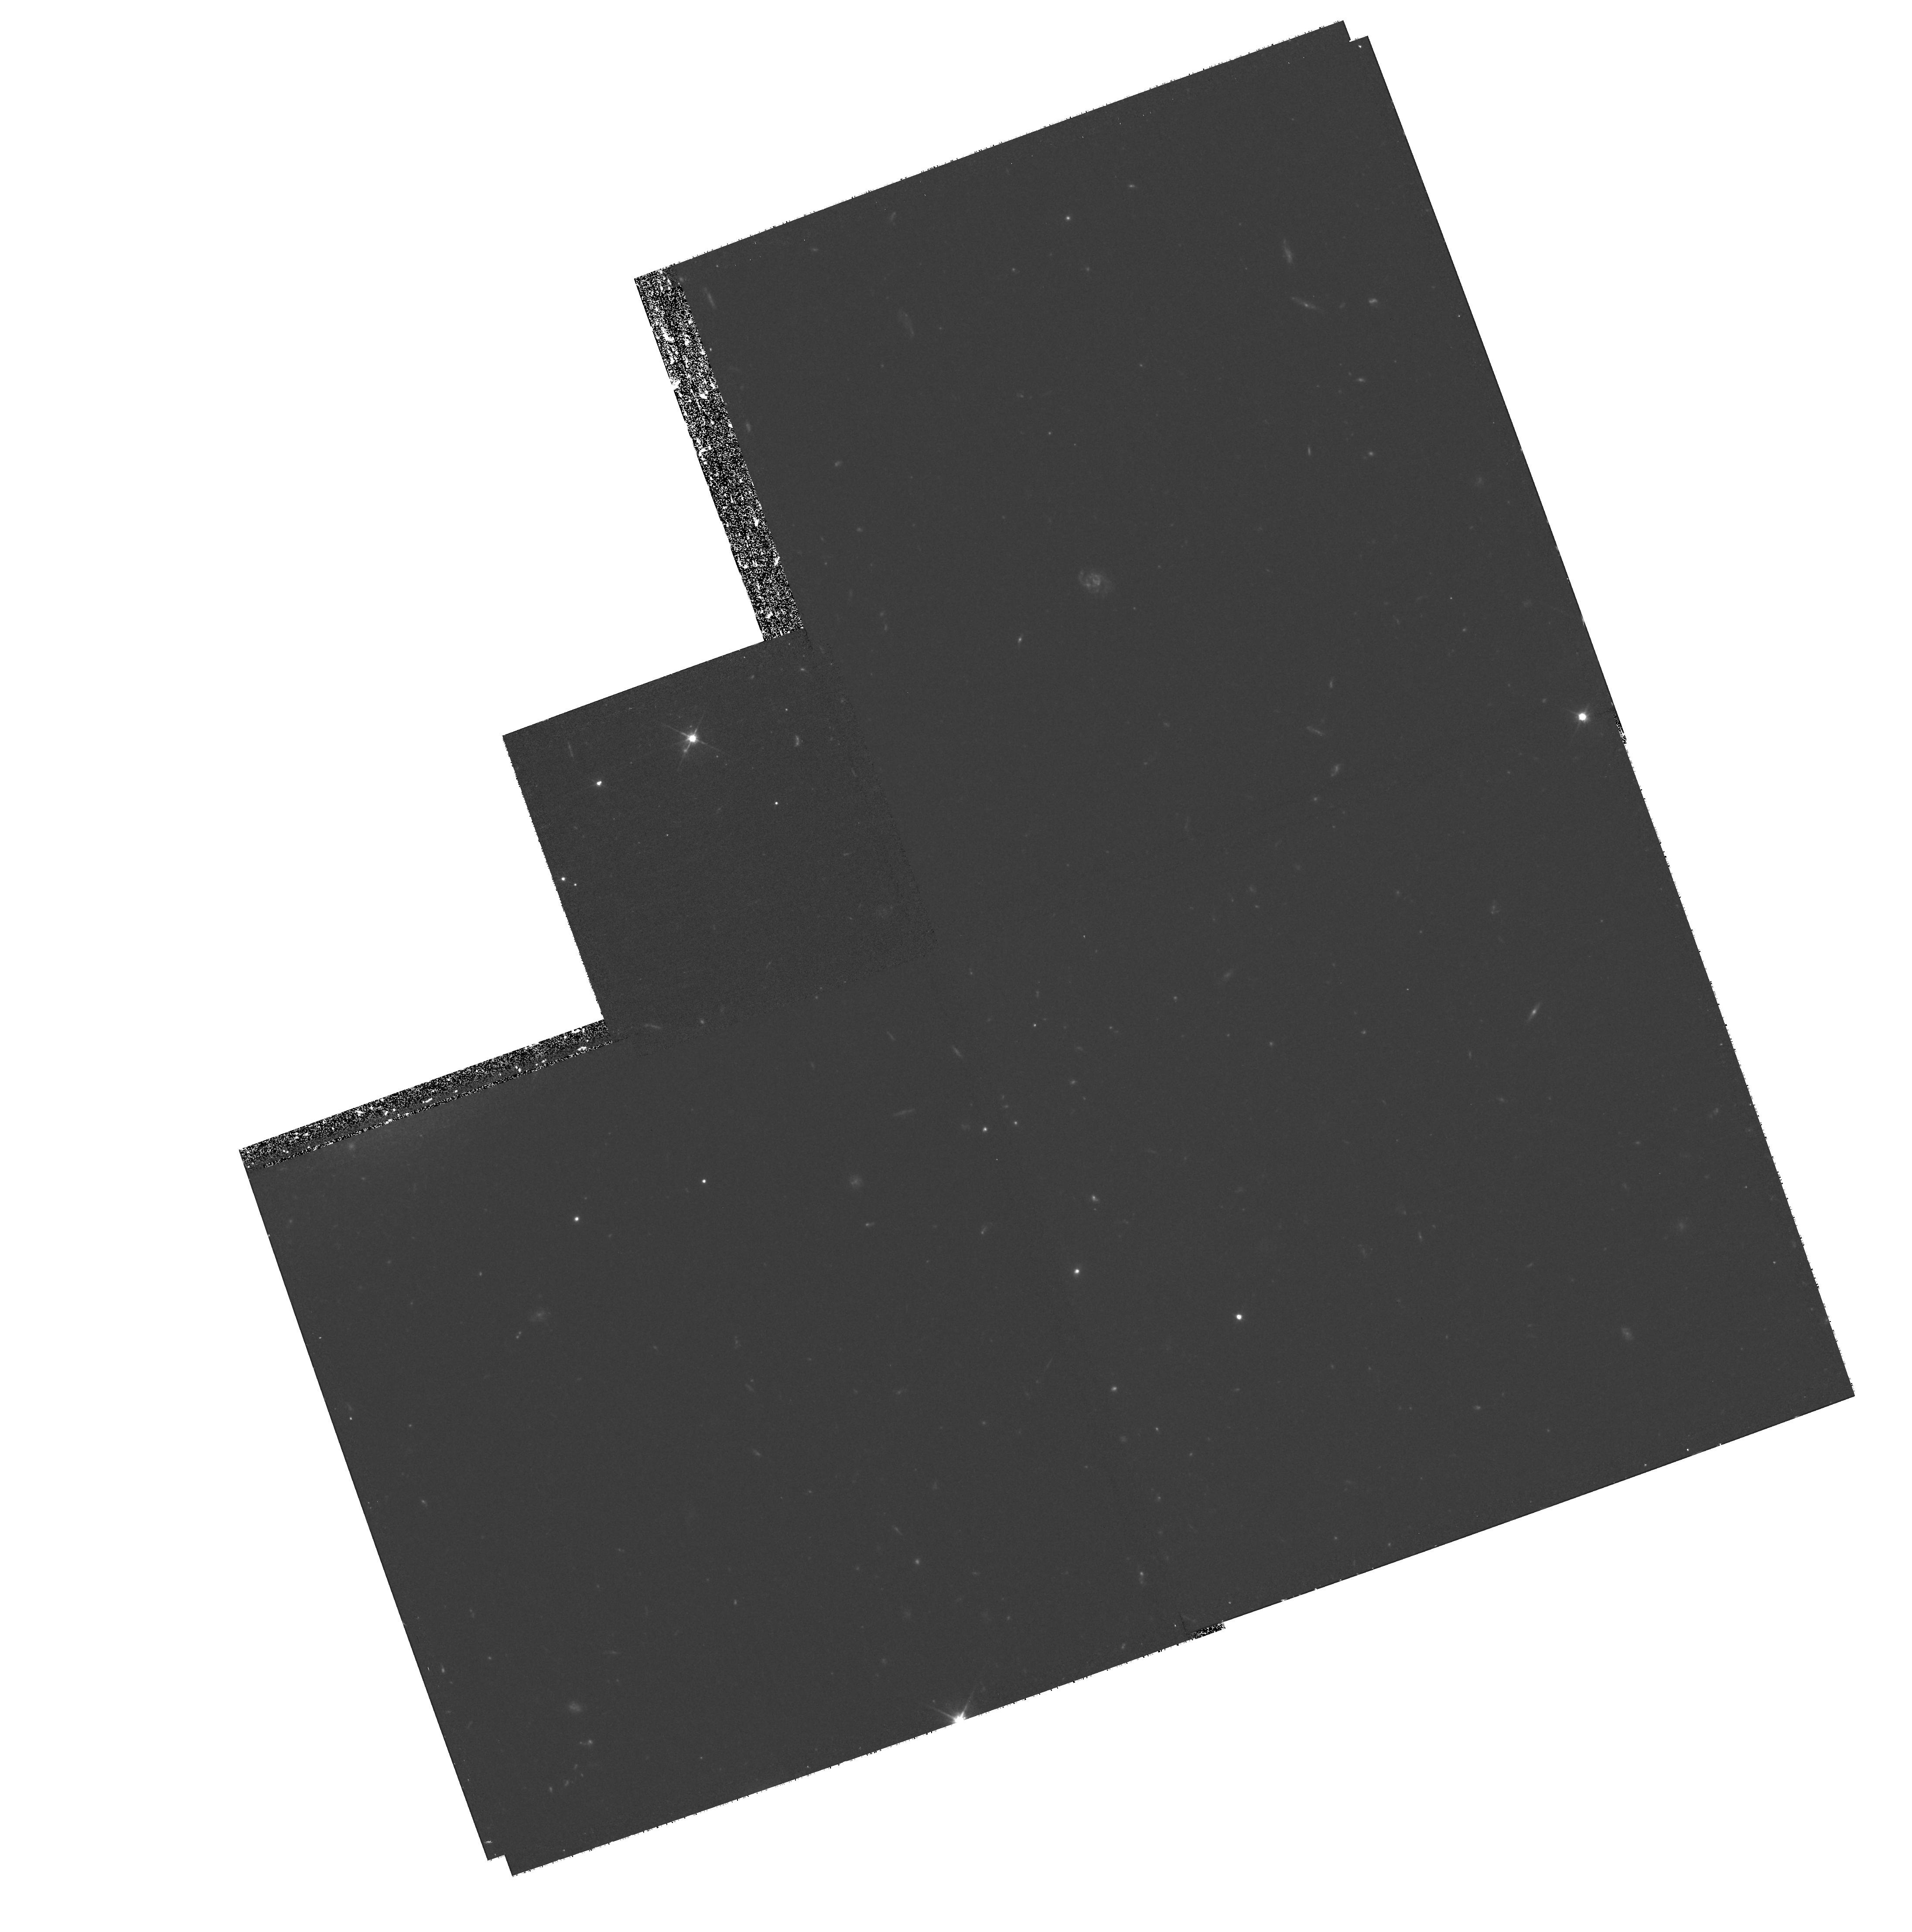
Target: field at RA 55.165°, Dec -35.654°. Instrument: WFPC2/PC. Filter: F606W. Exposure: 1.5 h. Observation ID: hst_9689_01_wfpc2_pc_f606w_u8kk01

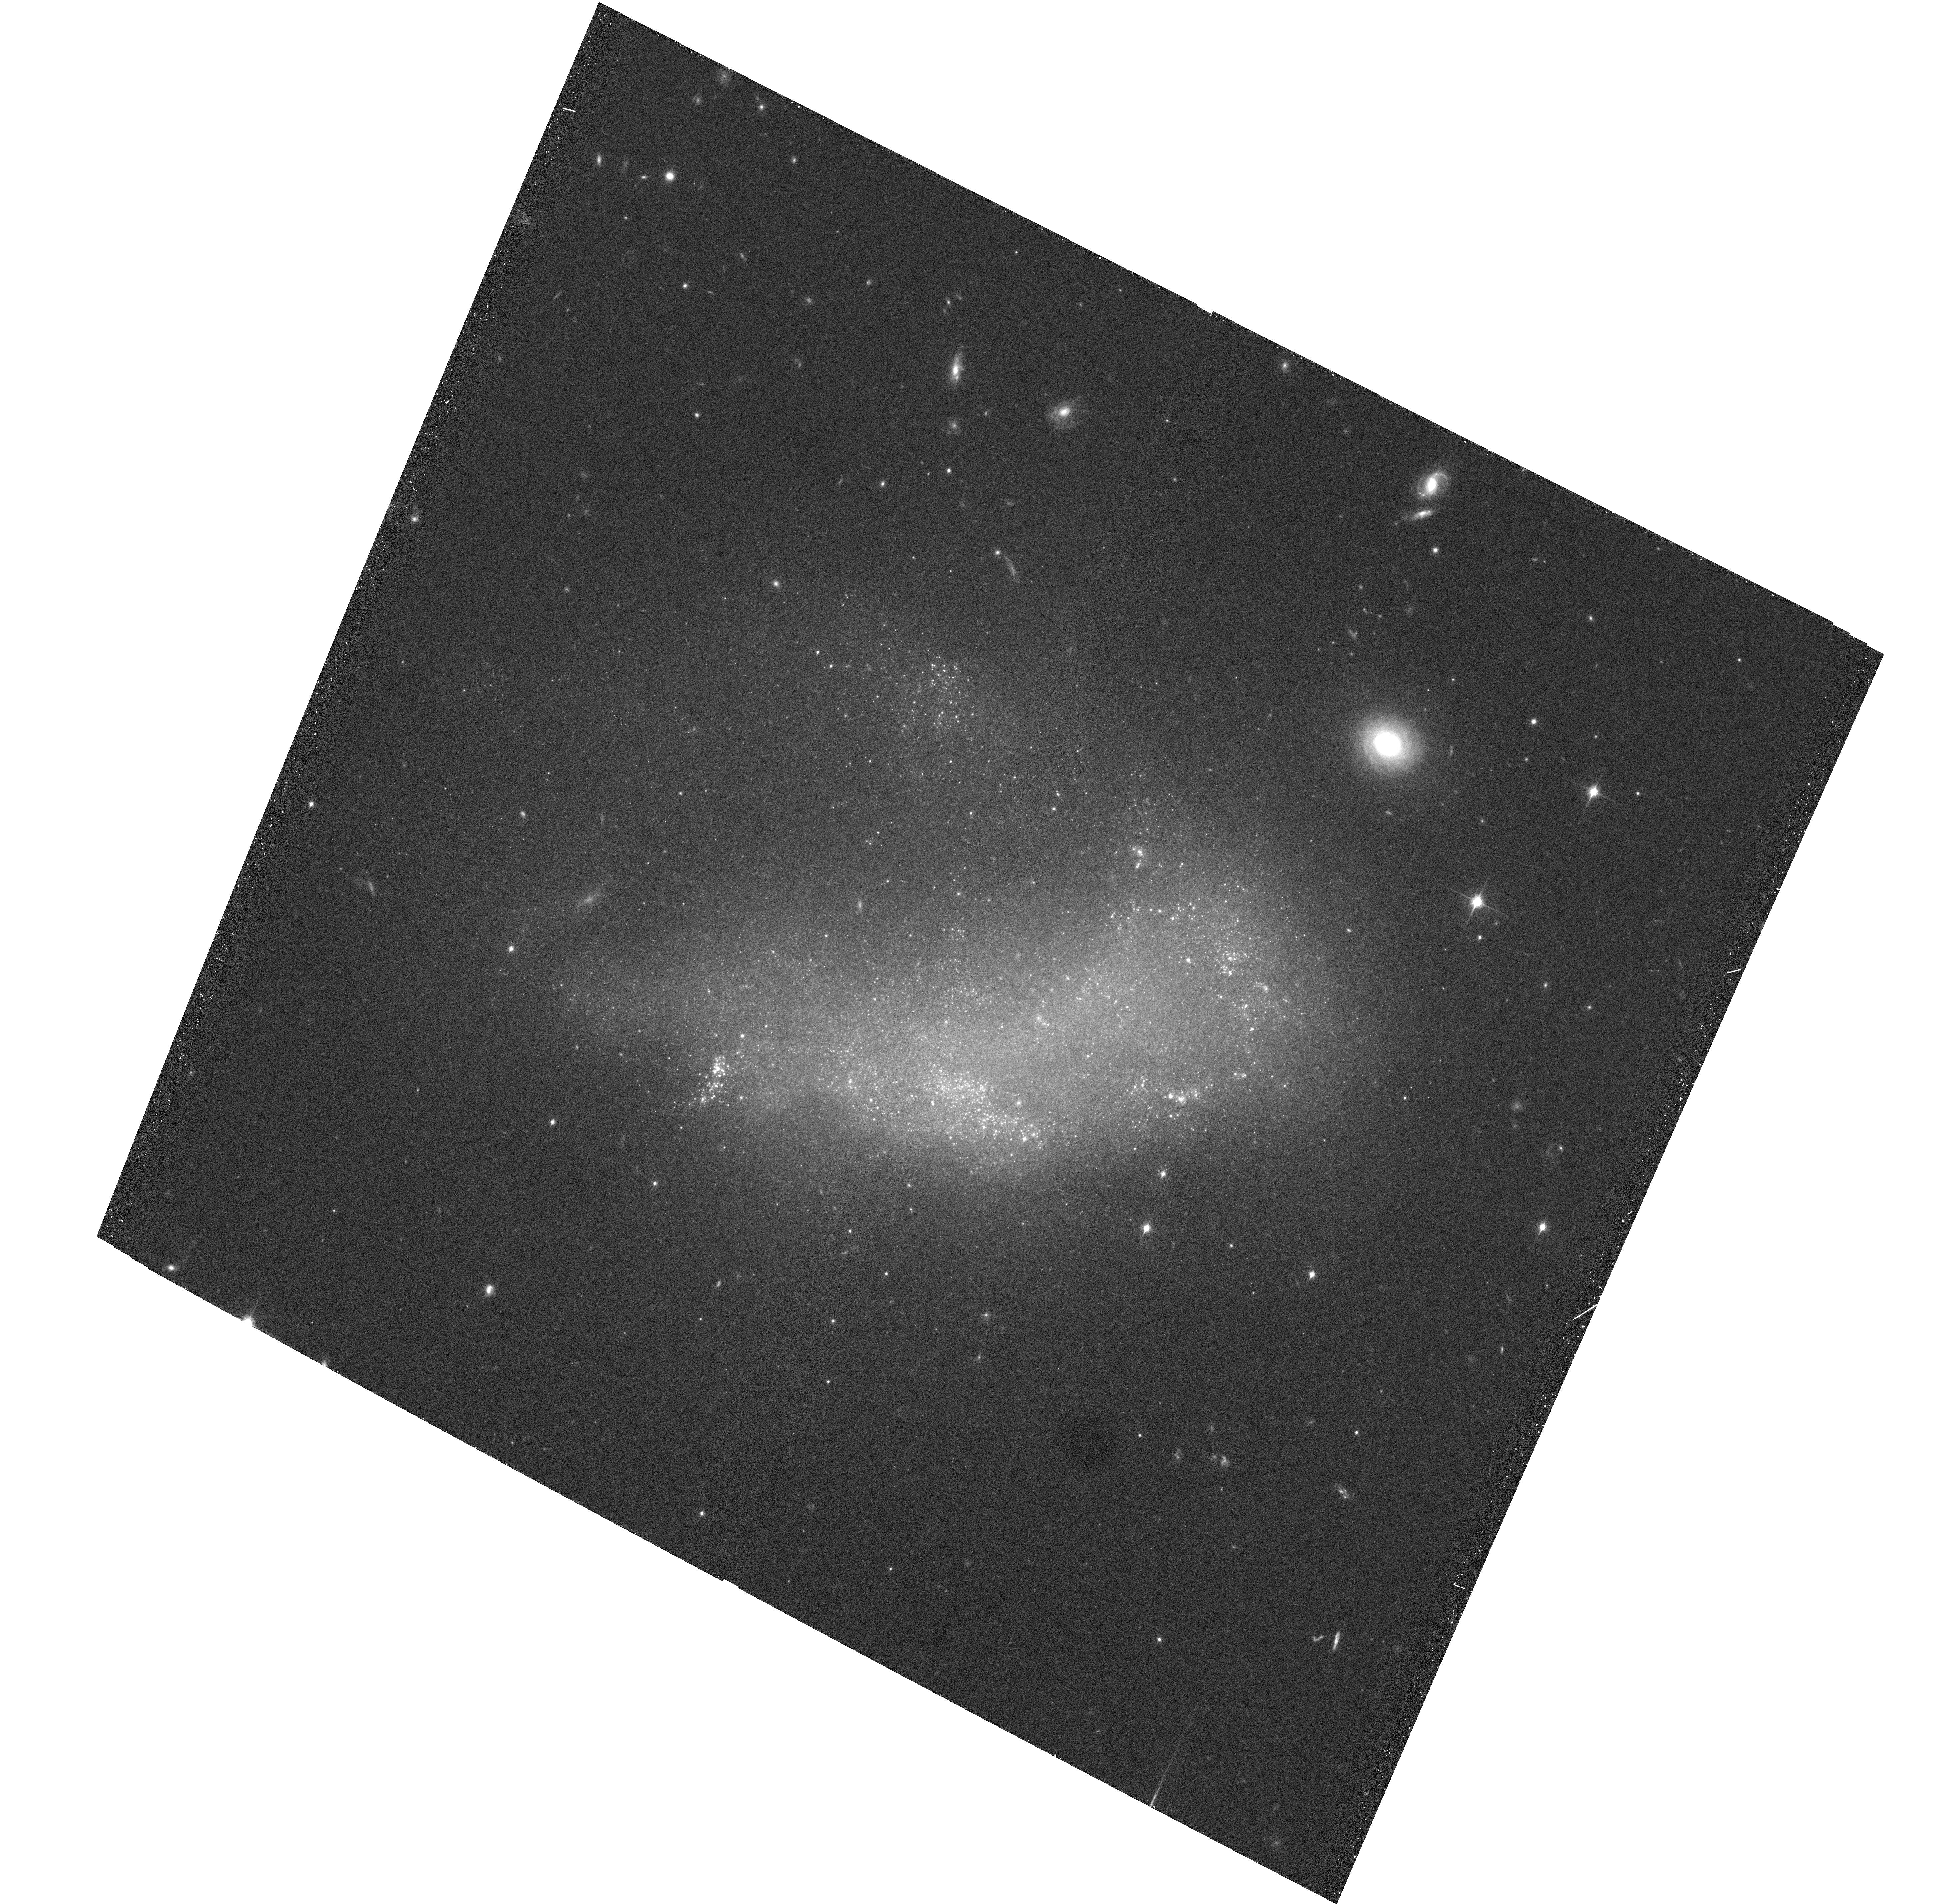
Target: NGC1427A-ACS. Instrument: ACS/WFC. Filter: F850LP. Exposure: 24 min. Observation ID: hst_9689_01_acs_wfc_f850lp_j8kk01

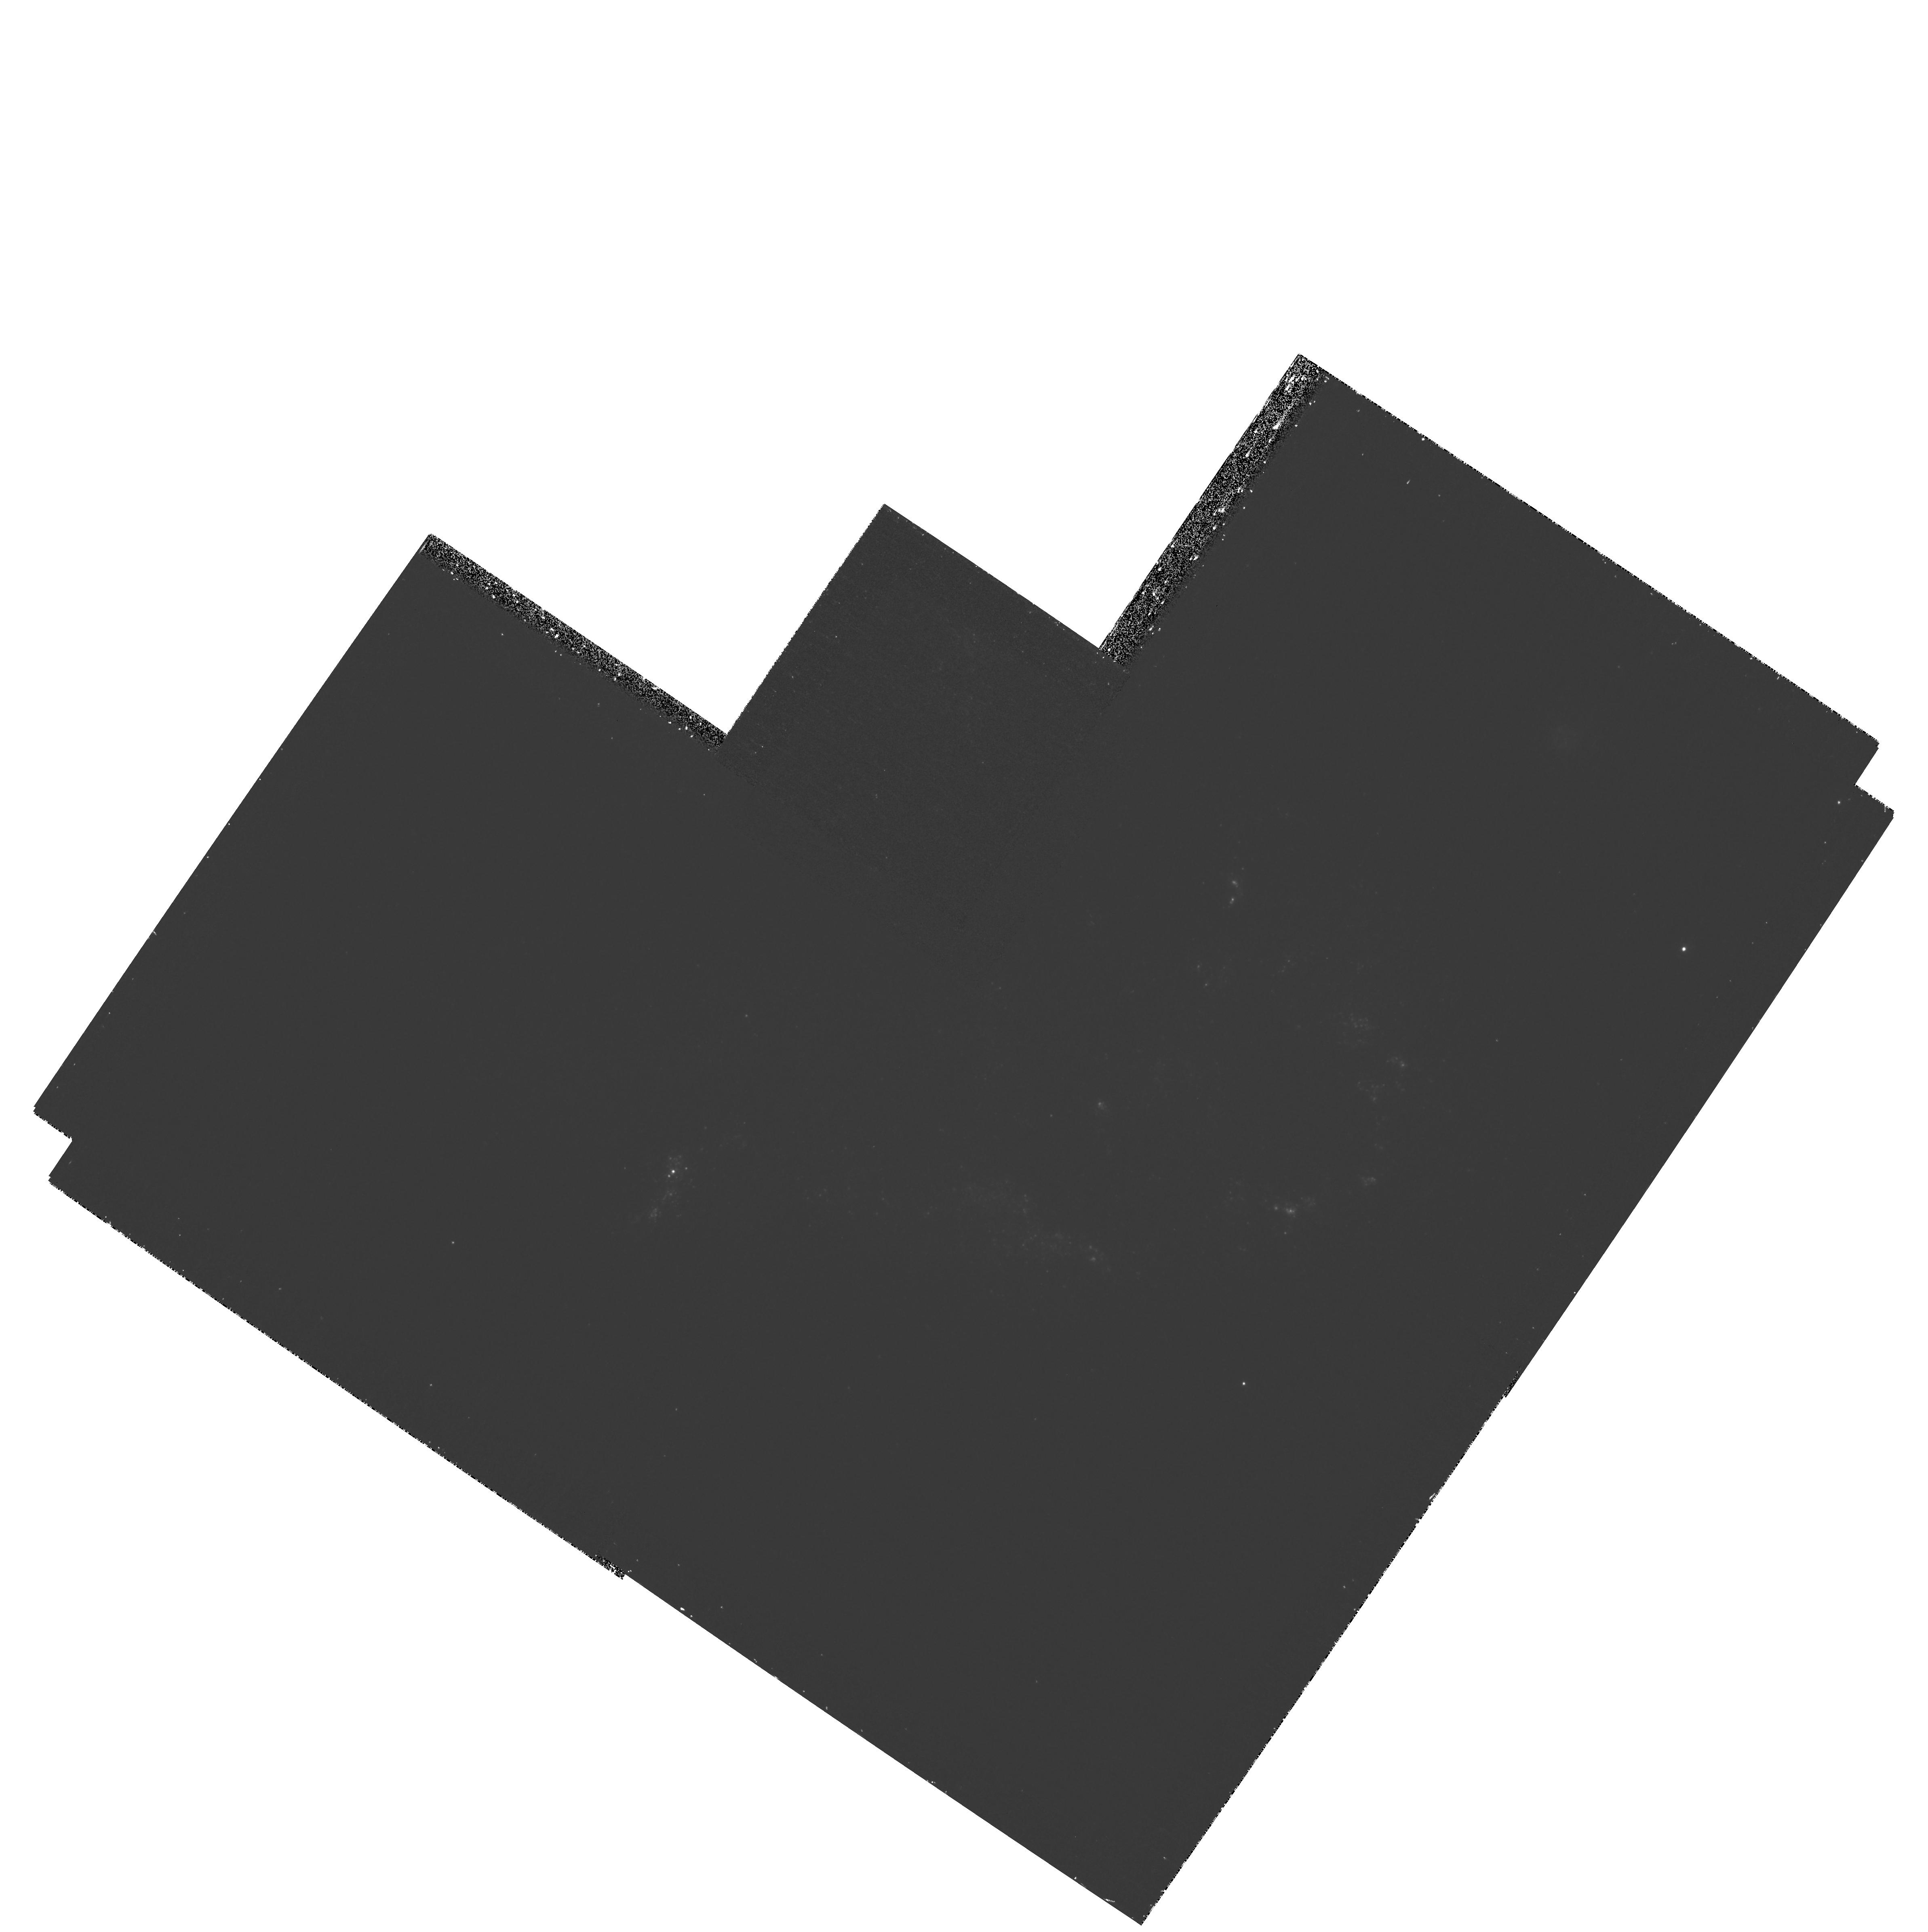
Target: NGC1427A-PC1. Instrument: WFPC2/PC. Filter: F336W. Exposure: 1.4 h. Observation ID: hst_9689_02_wfpc2_pc_f336w_u8kk02

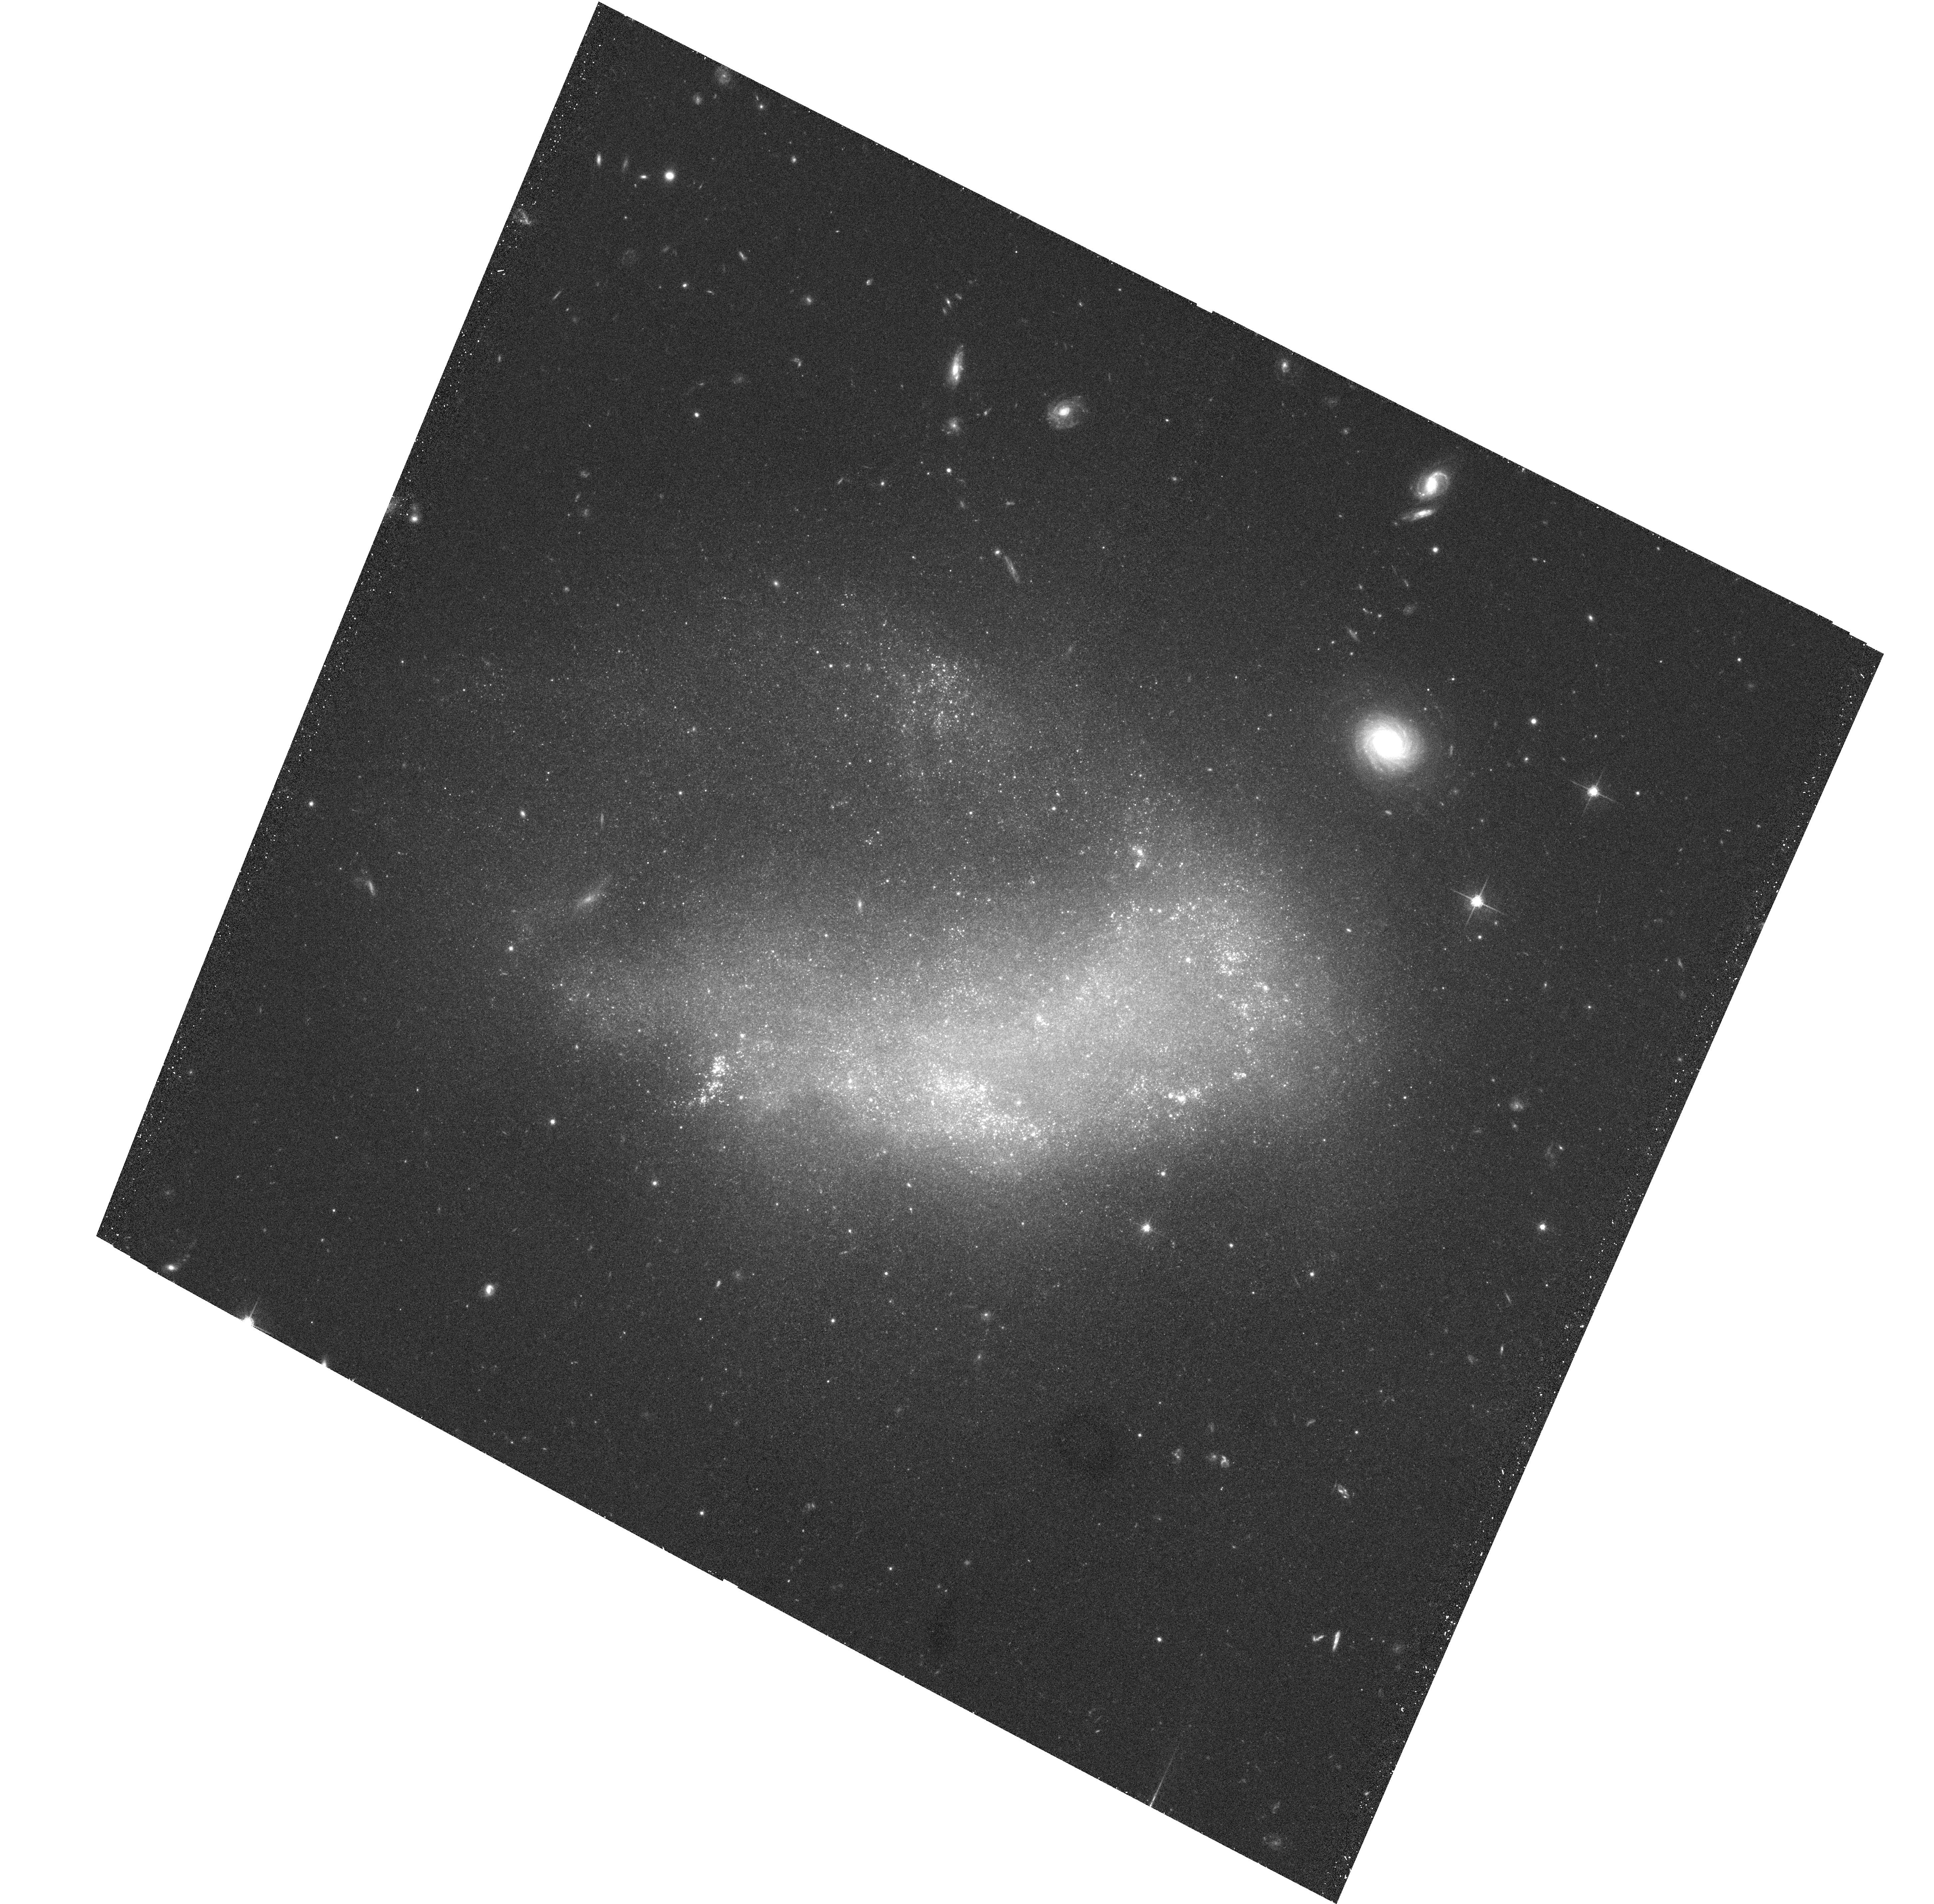
Target: NGC1427A-ACS. Instrument: ACS/WFC. Filter: F775W. Exposure: 24 min. Observation ID: hst_9689_01_acs_wfc_f775w_j8kk01

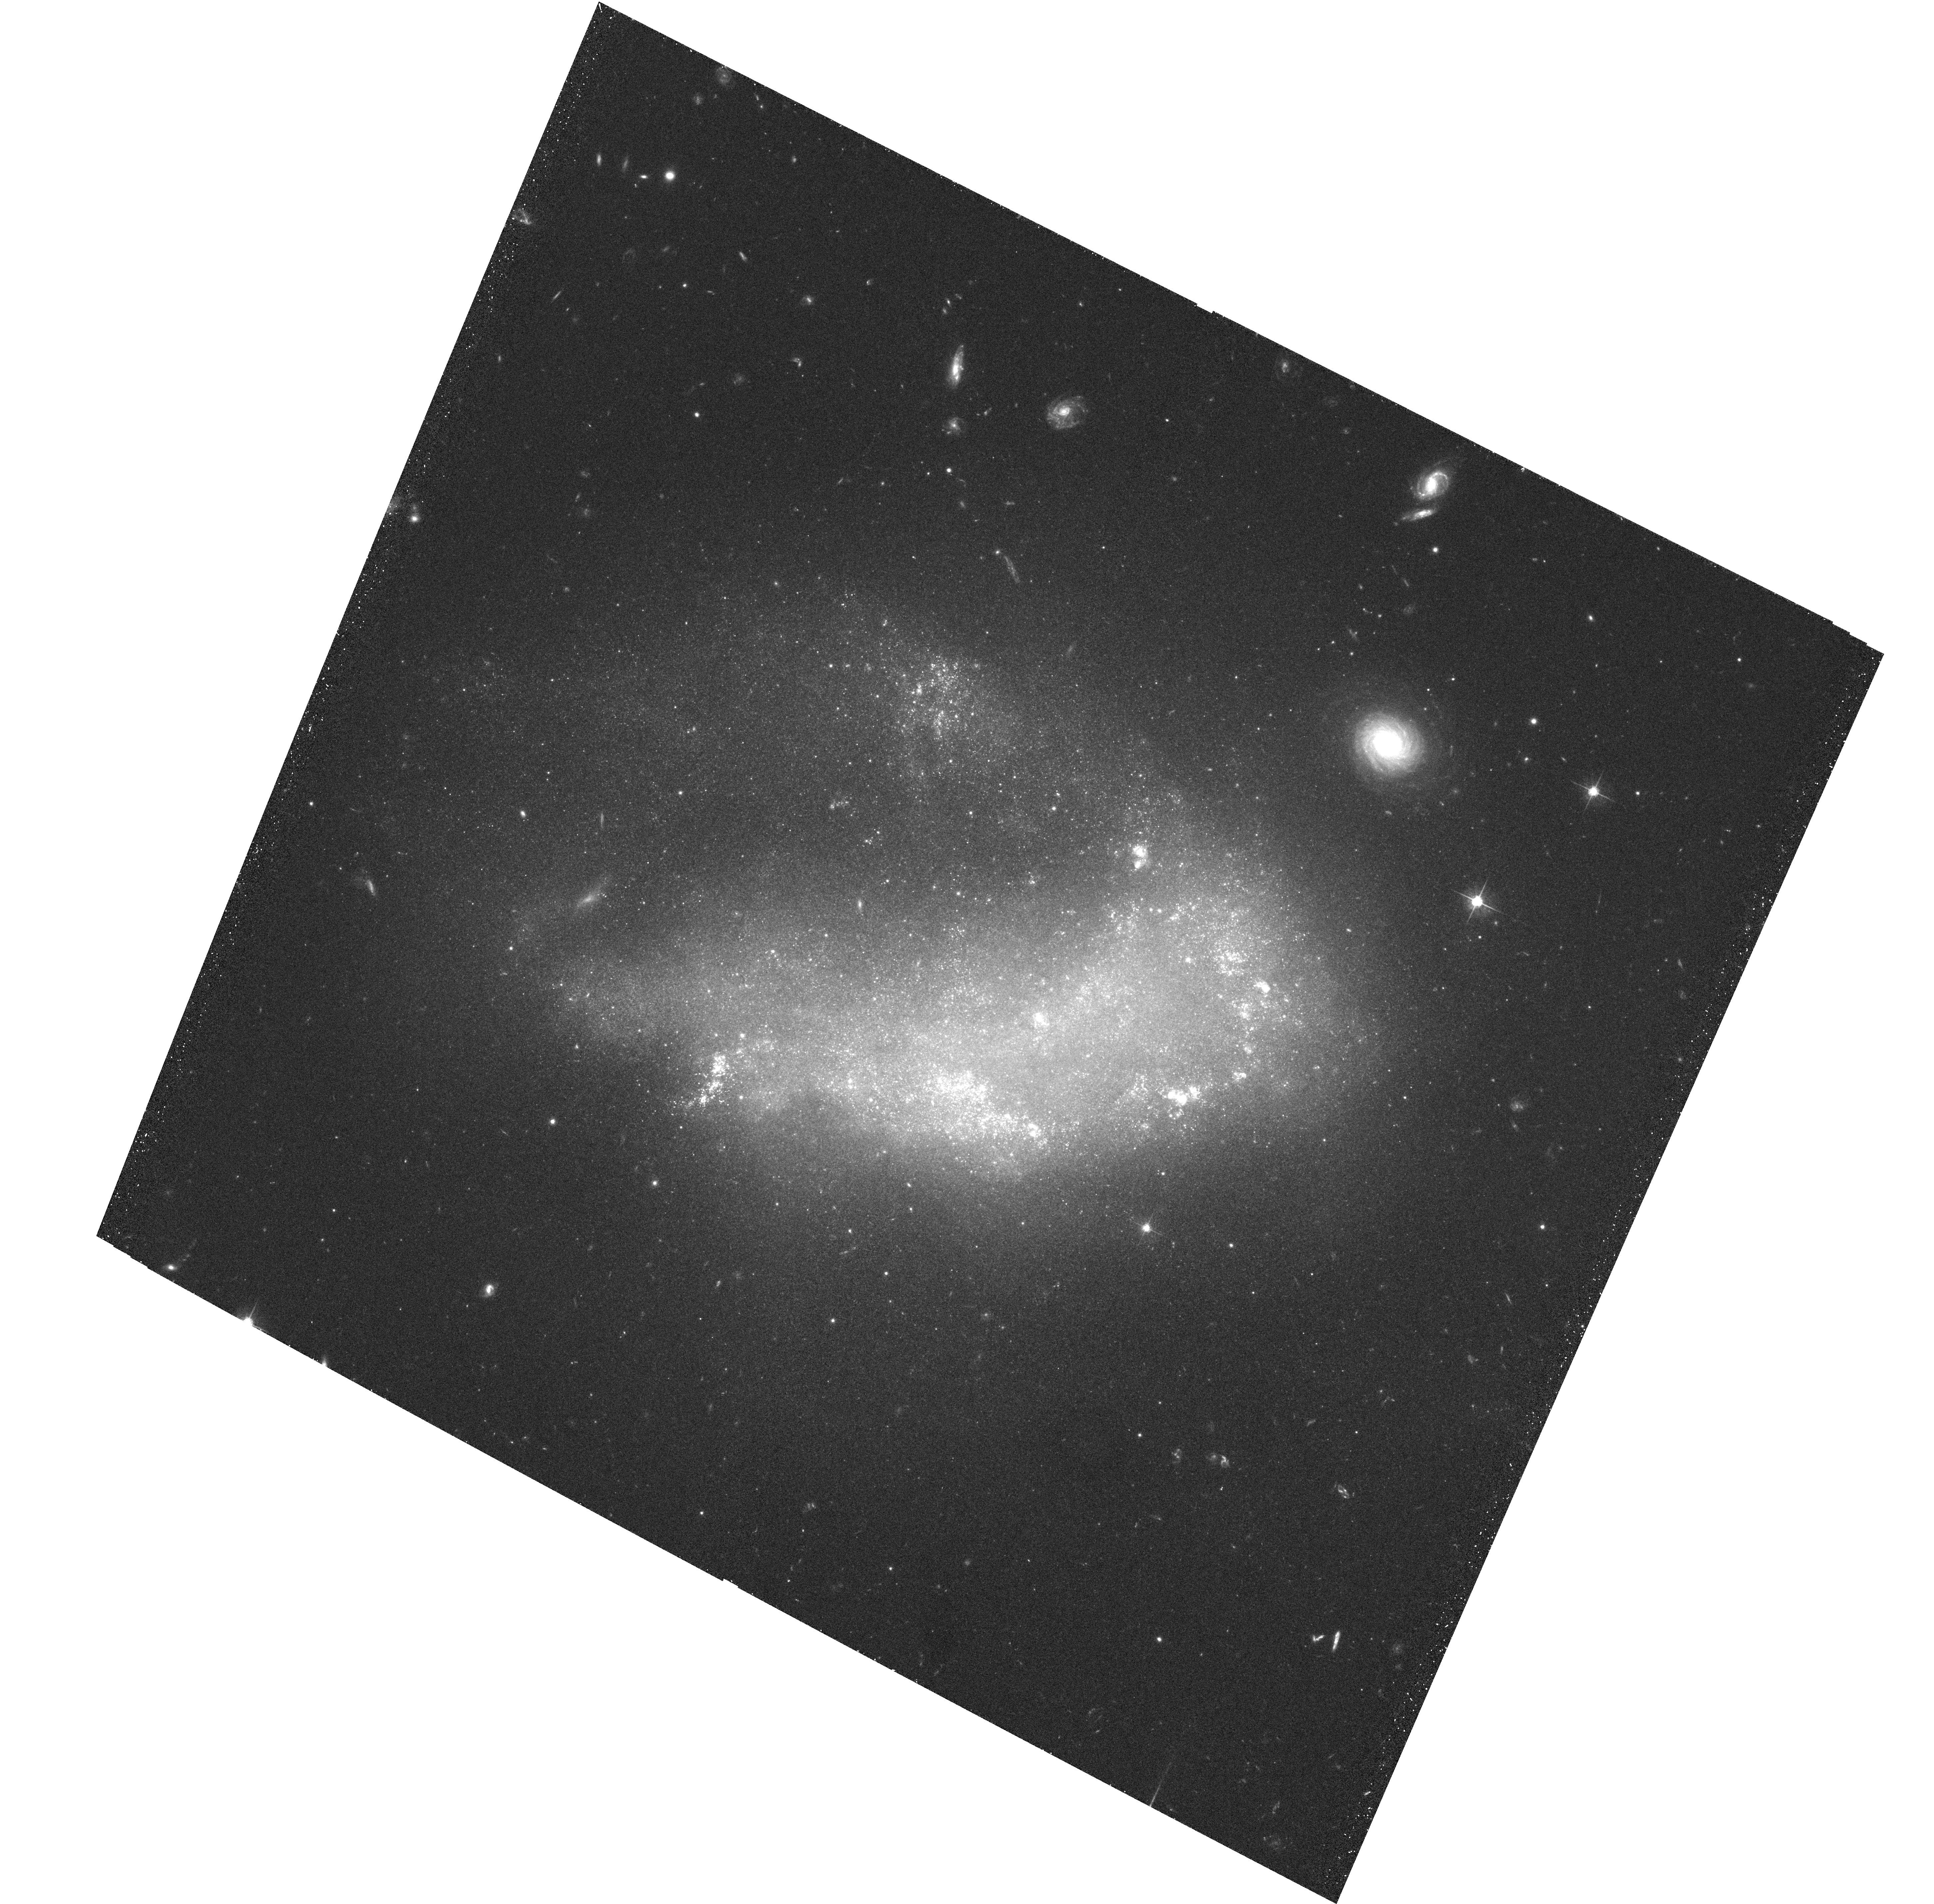
Target: NGC1427A-ACS. Instrument: ACS/WFC. Filter: F625W. Exposure: 30 min. Observation ID: hst_9689_01_acs_wfc_f625w_j8kk01

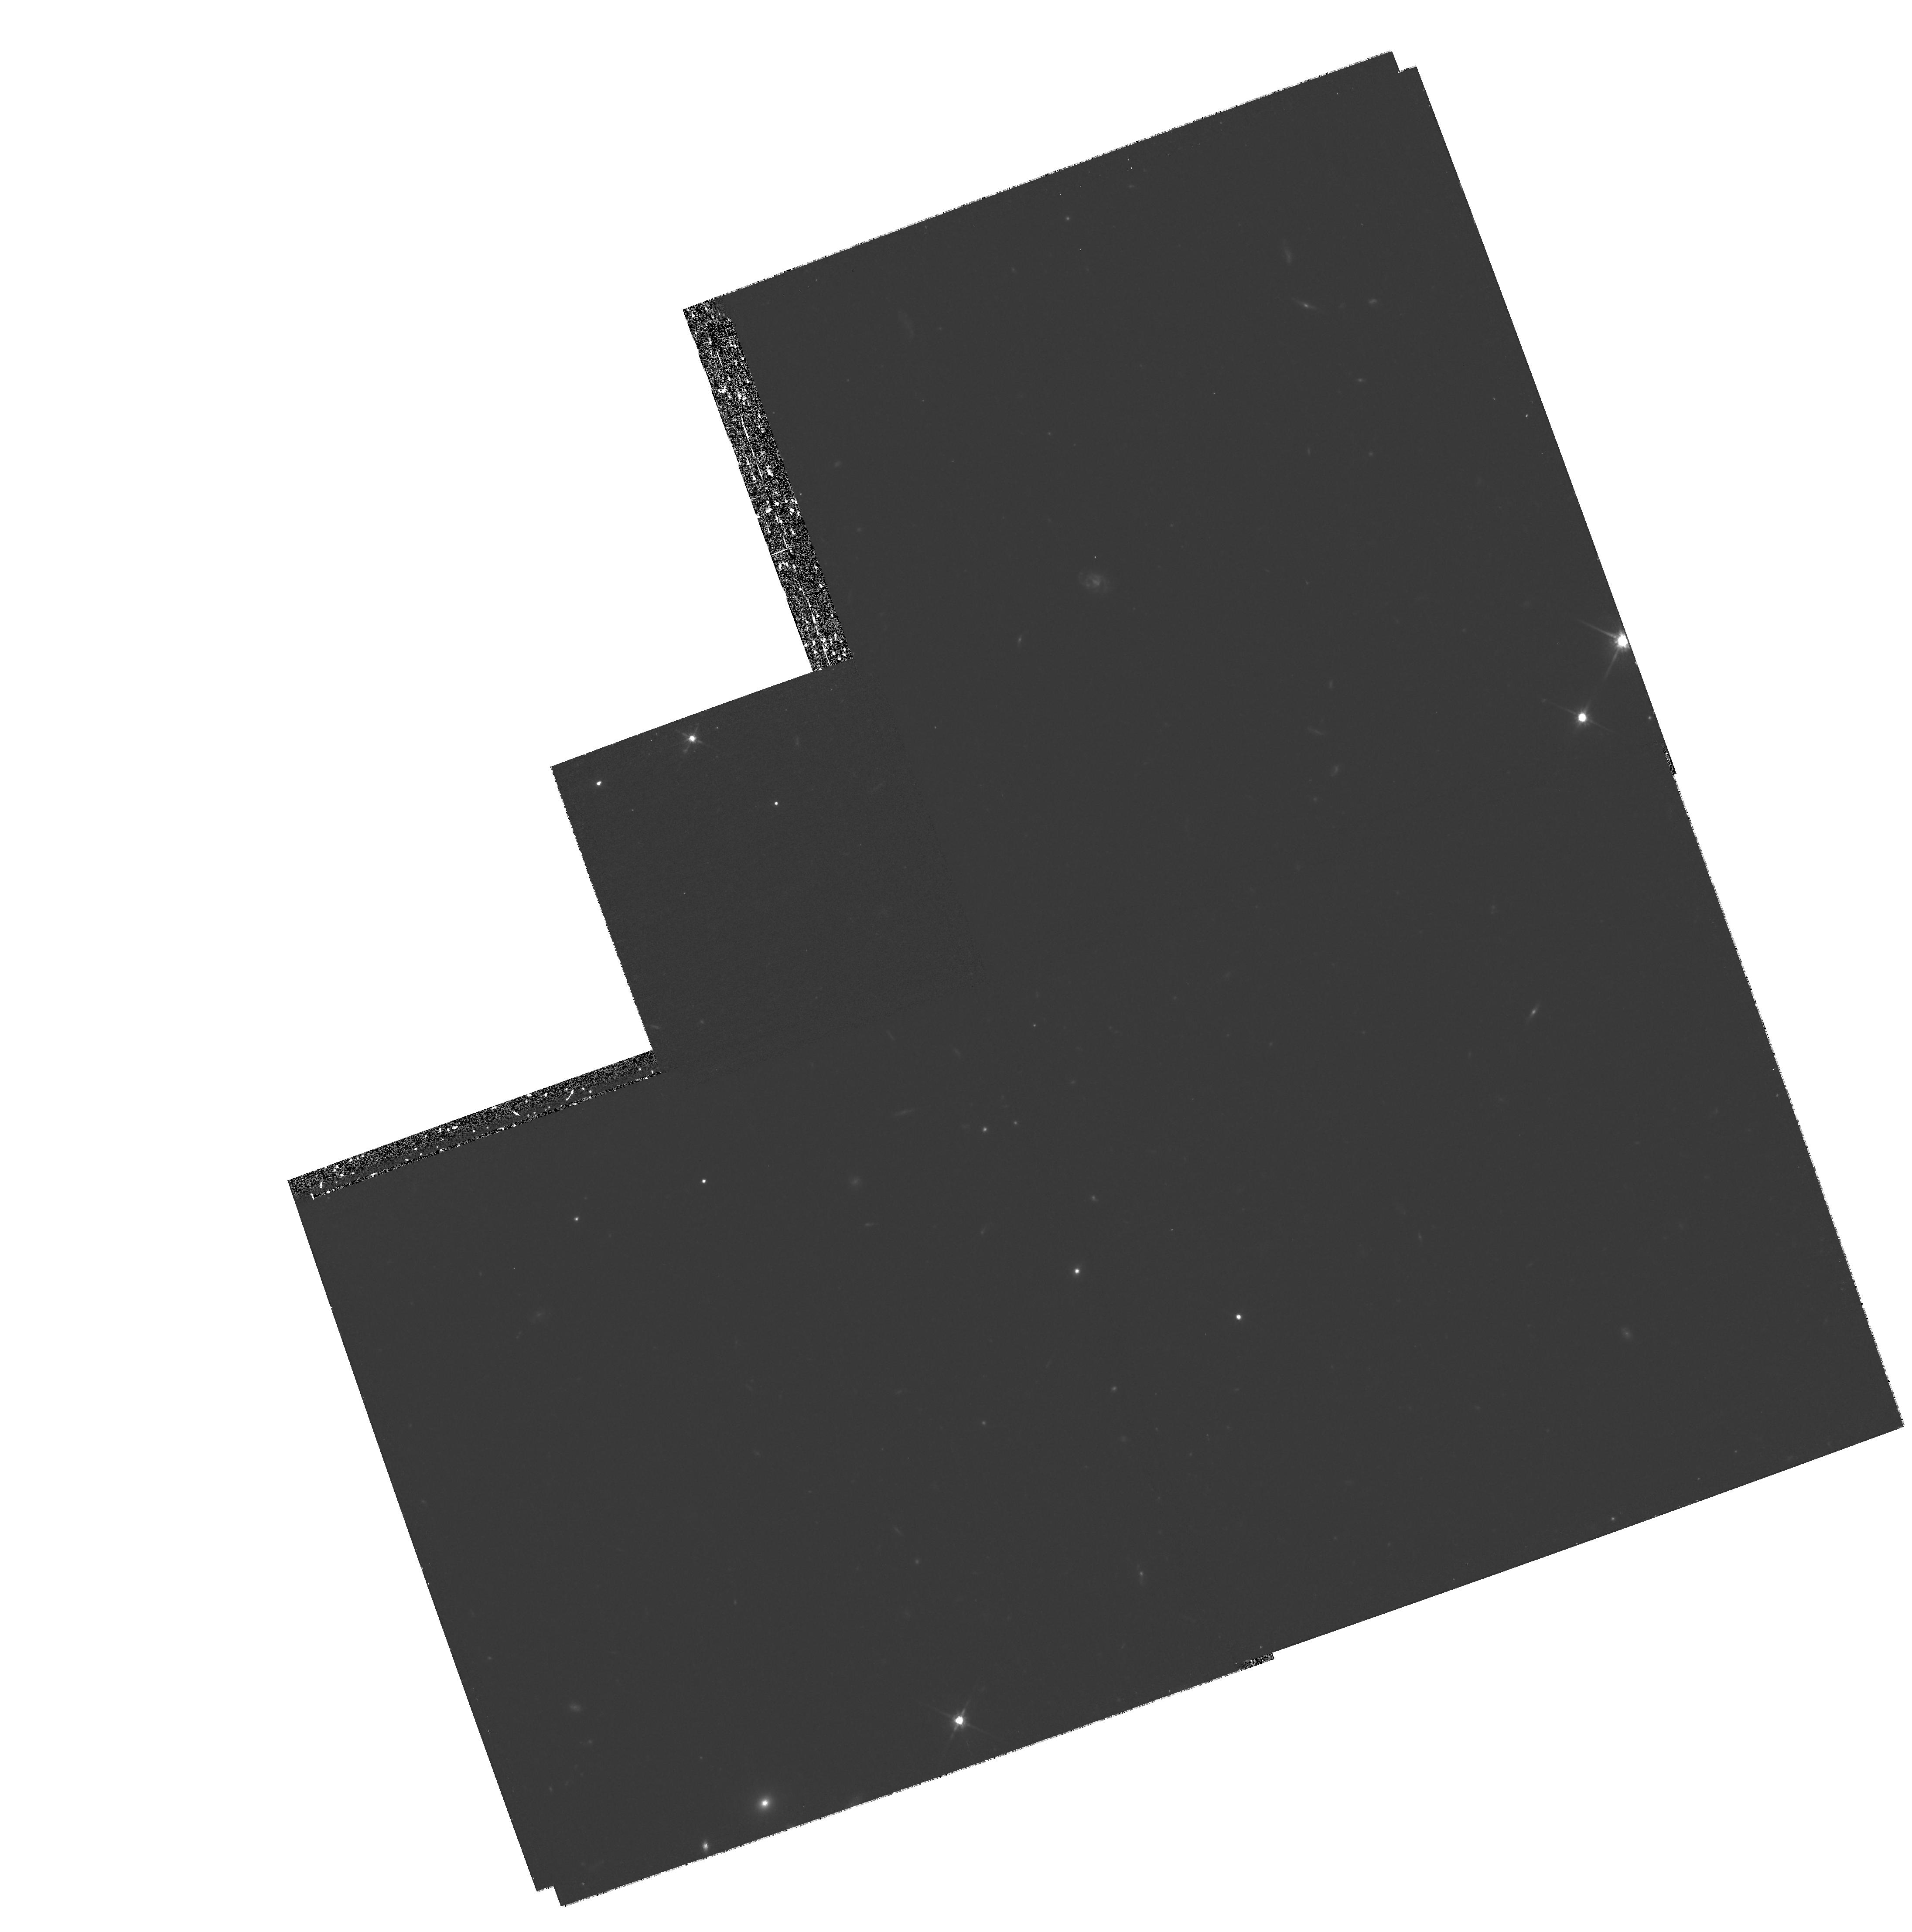
Target: field at RA 55.163°, Dec -35.655°. Instrument: WFPC2/PC. Filter: F814W. Exposure: 1.5 h. Observation ID: hst_9689_01_wfpc2_pc_f814w_u8kk01

The Impending Destruction of NGC 1427A (PI: Gregg, Michael D.)

The Fornax cluster member NGC 1427A provides a spectacular example of a hot ICM and cluster potential operating on a gas-rich irregular galaxy. On its first passage through the cluster core, NGC 1427A is being disrupted by the influence of the hot ICM, its own vigorous star formation, and the cluster tidal field. We propose joint Chandra/HST imaging of this x-ray source to explore the details of the impending galaxy destruction. Such events are common in the lives of clusters, and help build the intracluster components. NGC 1427A provides a snapshot of the progenitor ingredients about 1 Gyr prior to becoming true intracluster material, and a chance to study the forces which shred galaxies and build cluster gas and stellar components over a Hubble time.